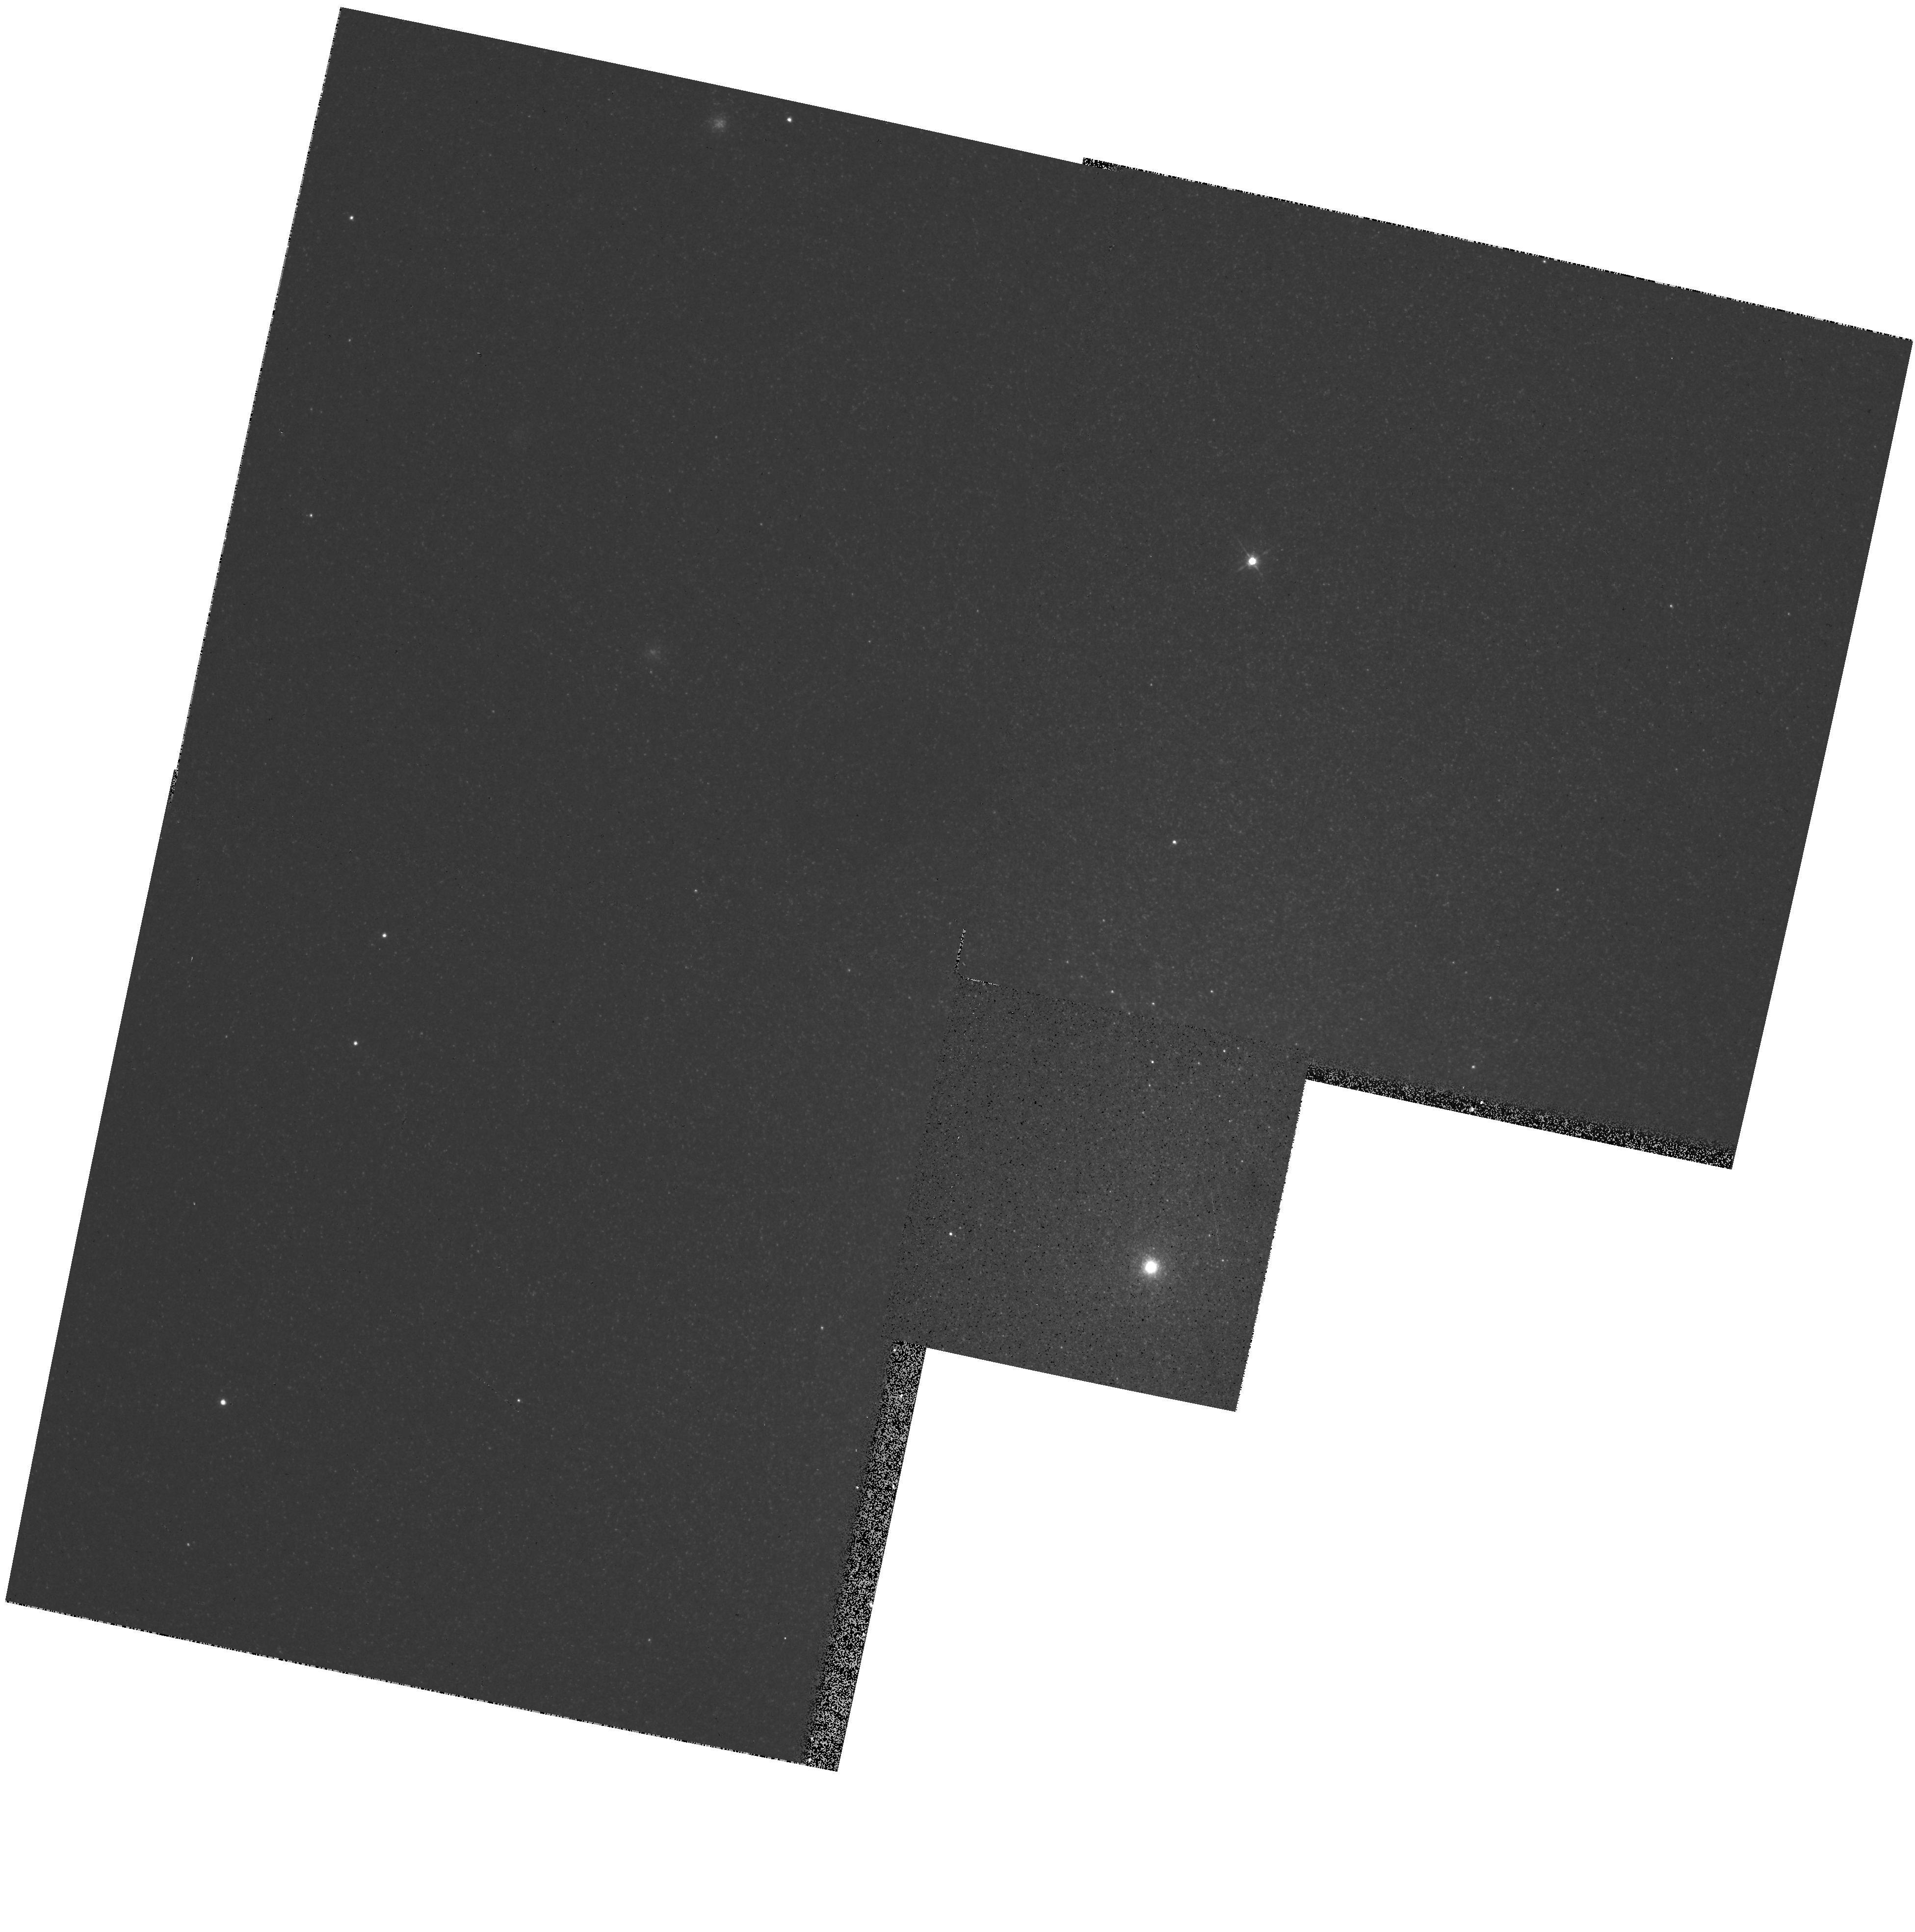
Target: NGC205
Instrument: WFPC2/PC
Filter: F555W
Exposure: 2 min
Observation ID: hst_5630_05_wfpc2_pc_f555w_u2ee05

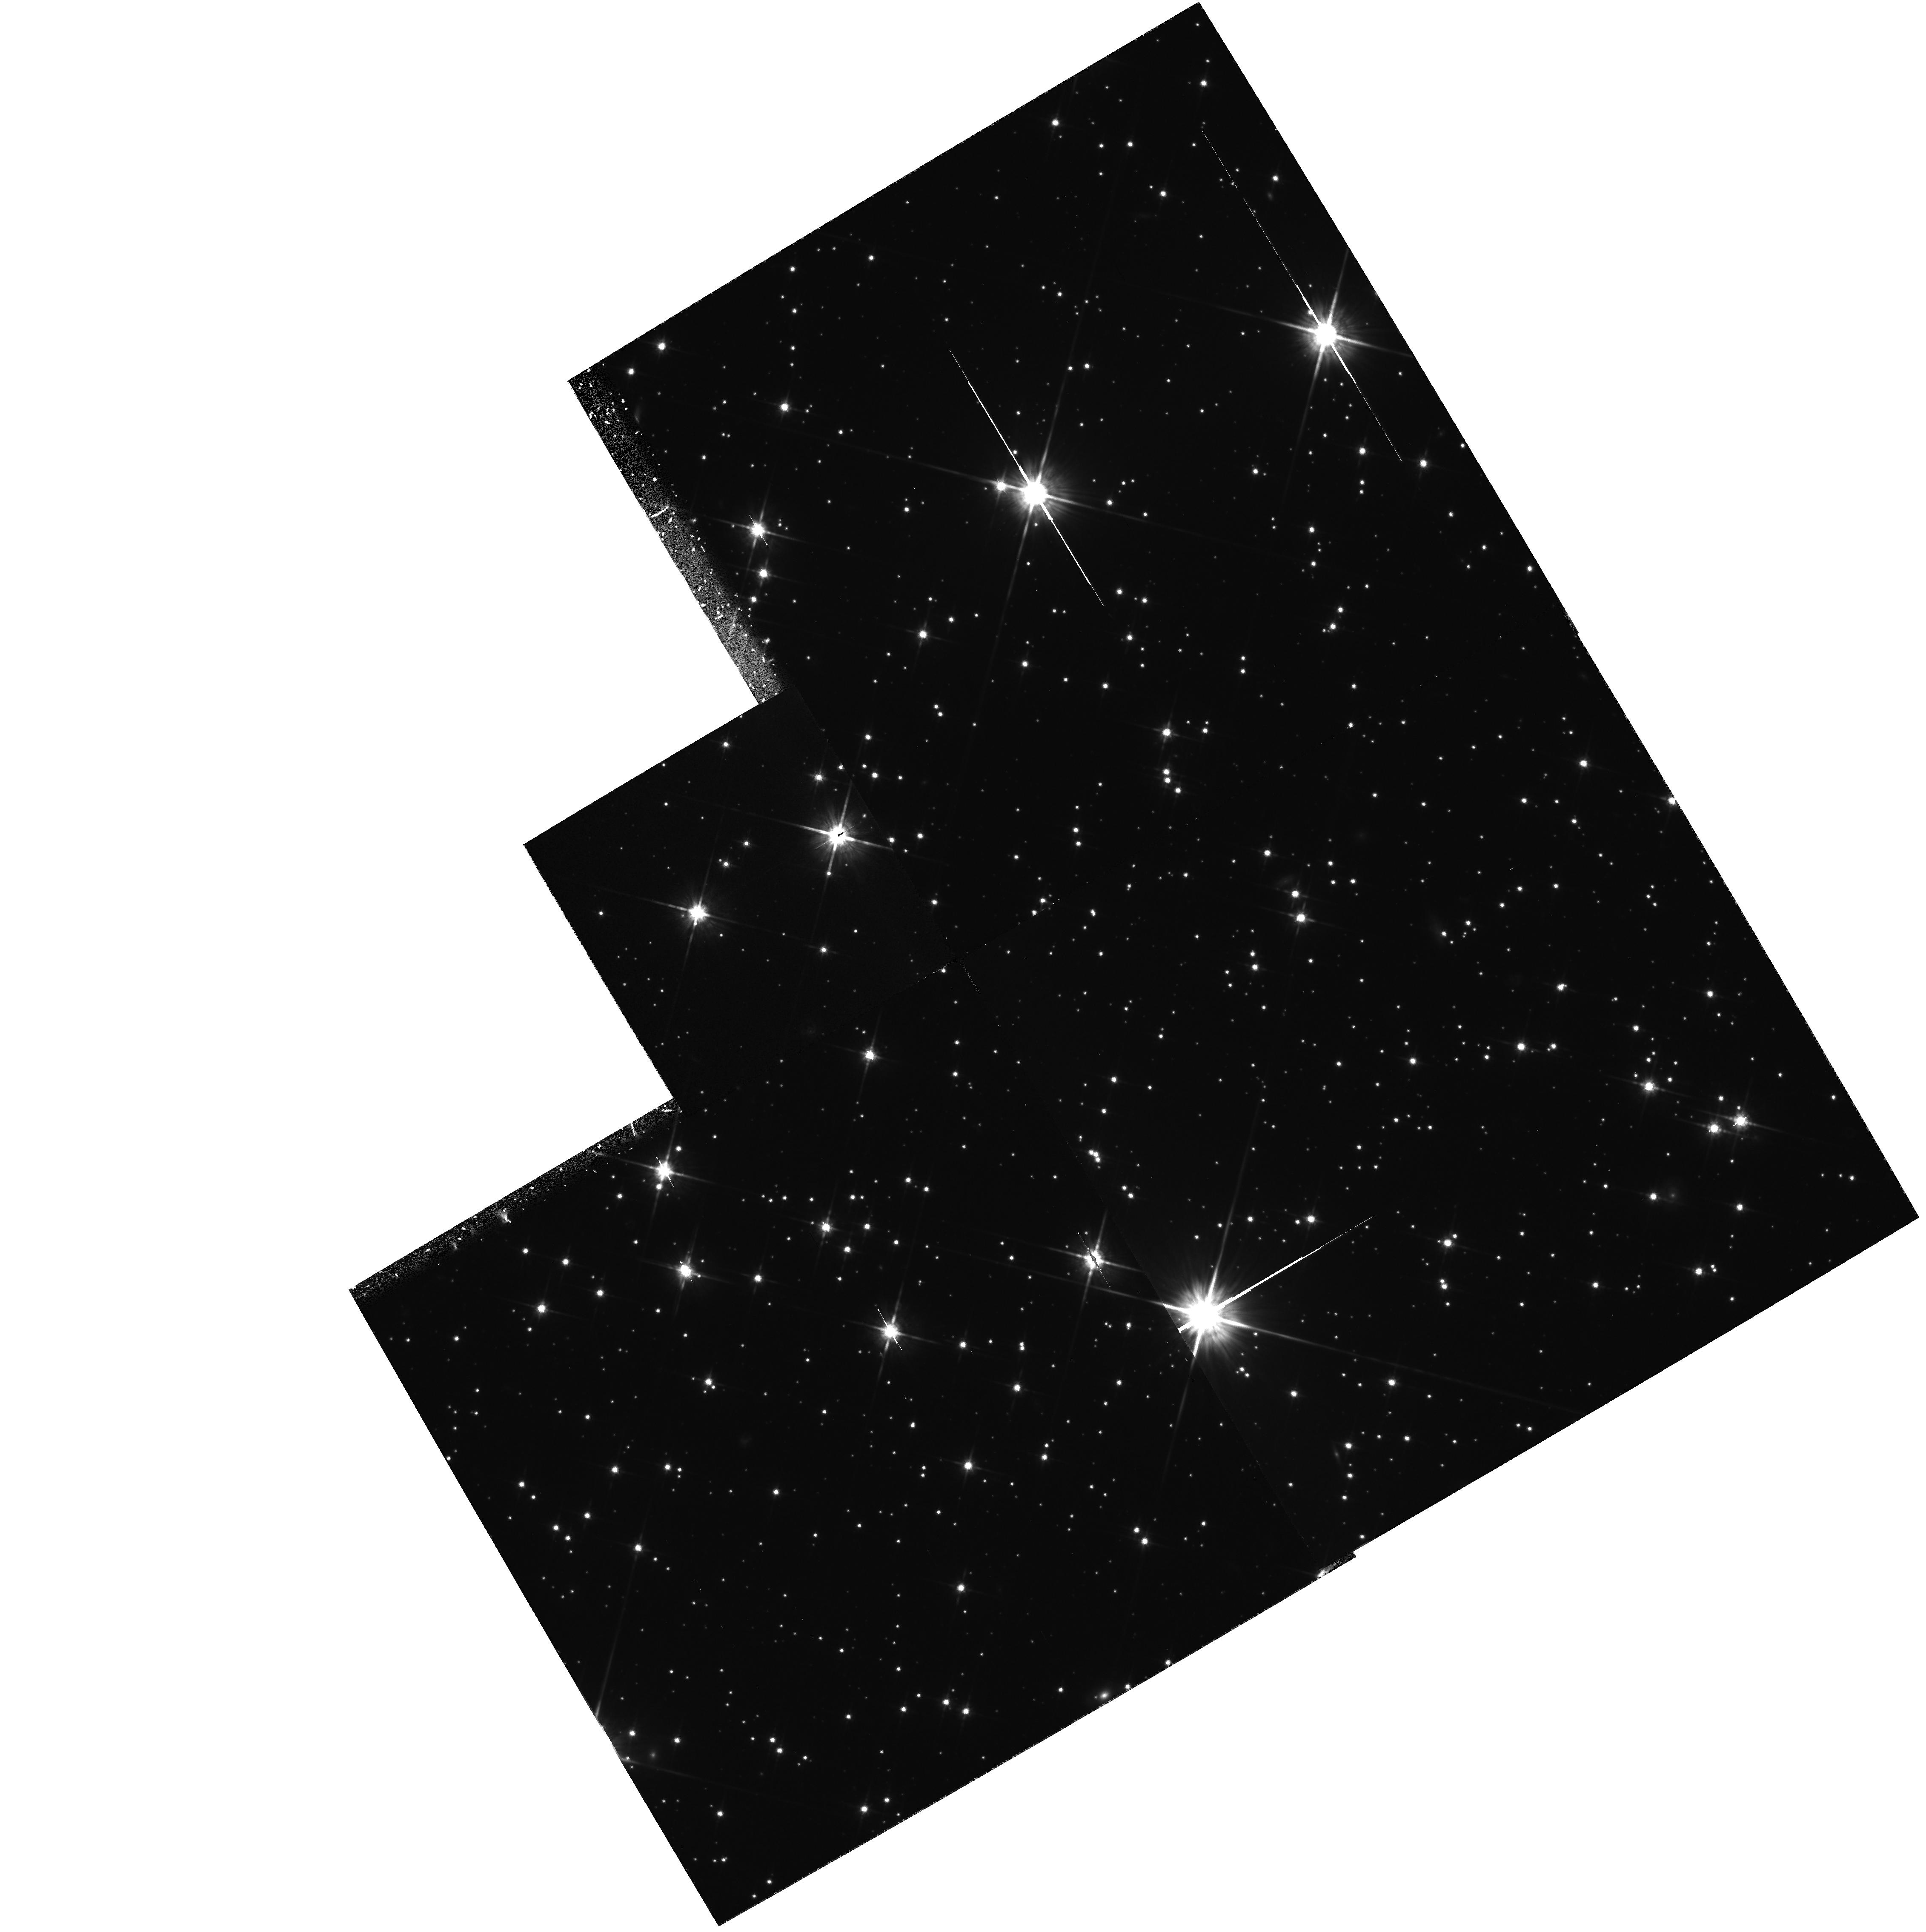
Target: NGC6397
Instrument: WFPC2/PC
Filter: F814W
Exposure: 1.1 h
Observation ID: hst_5630_01_wfpc2_pc_f814w_u2ee01

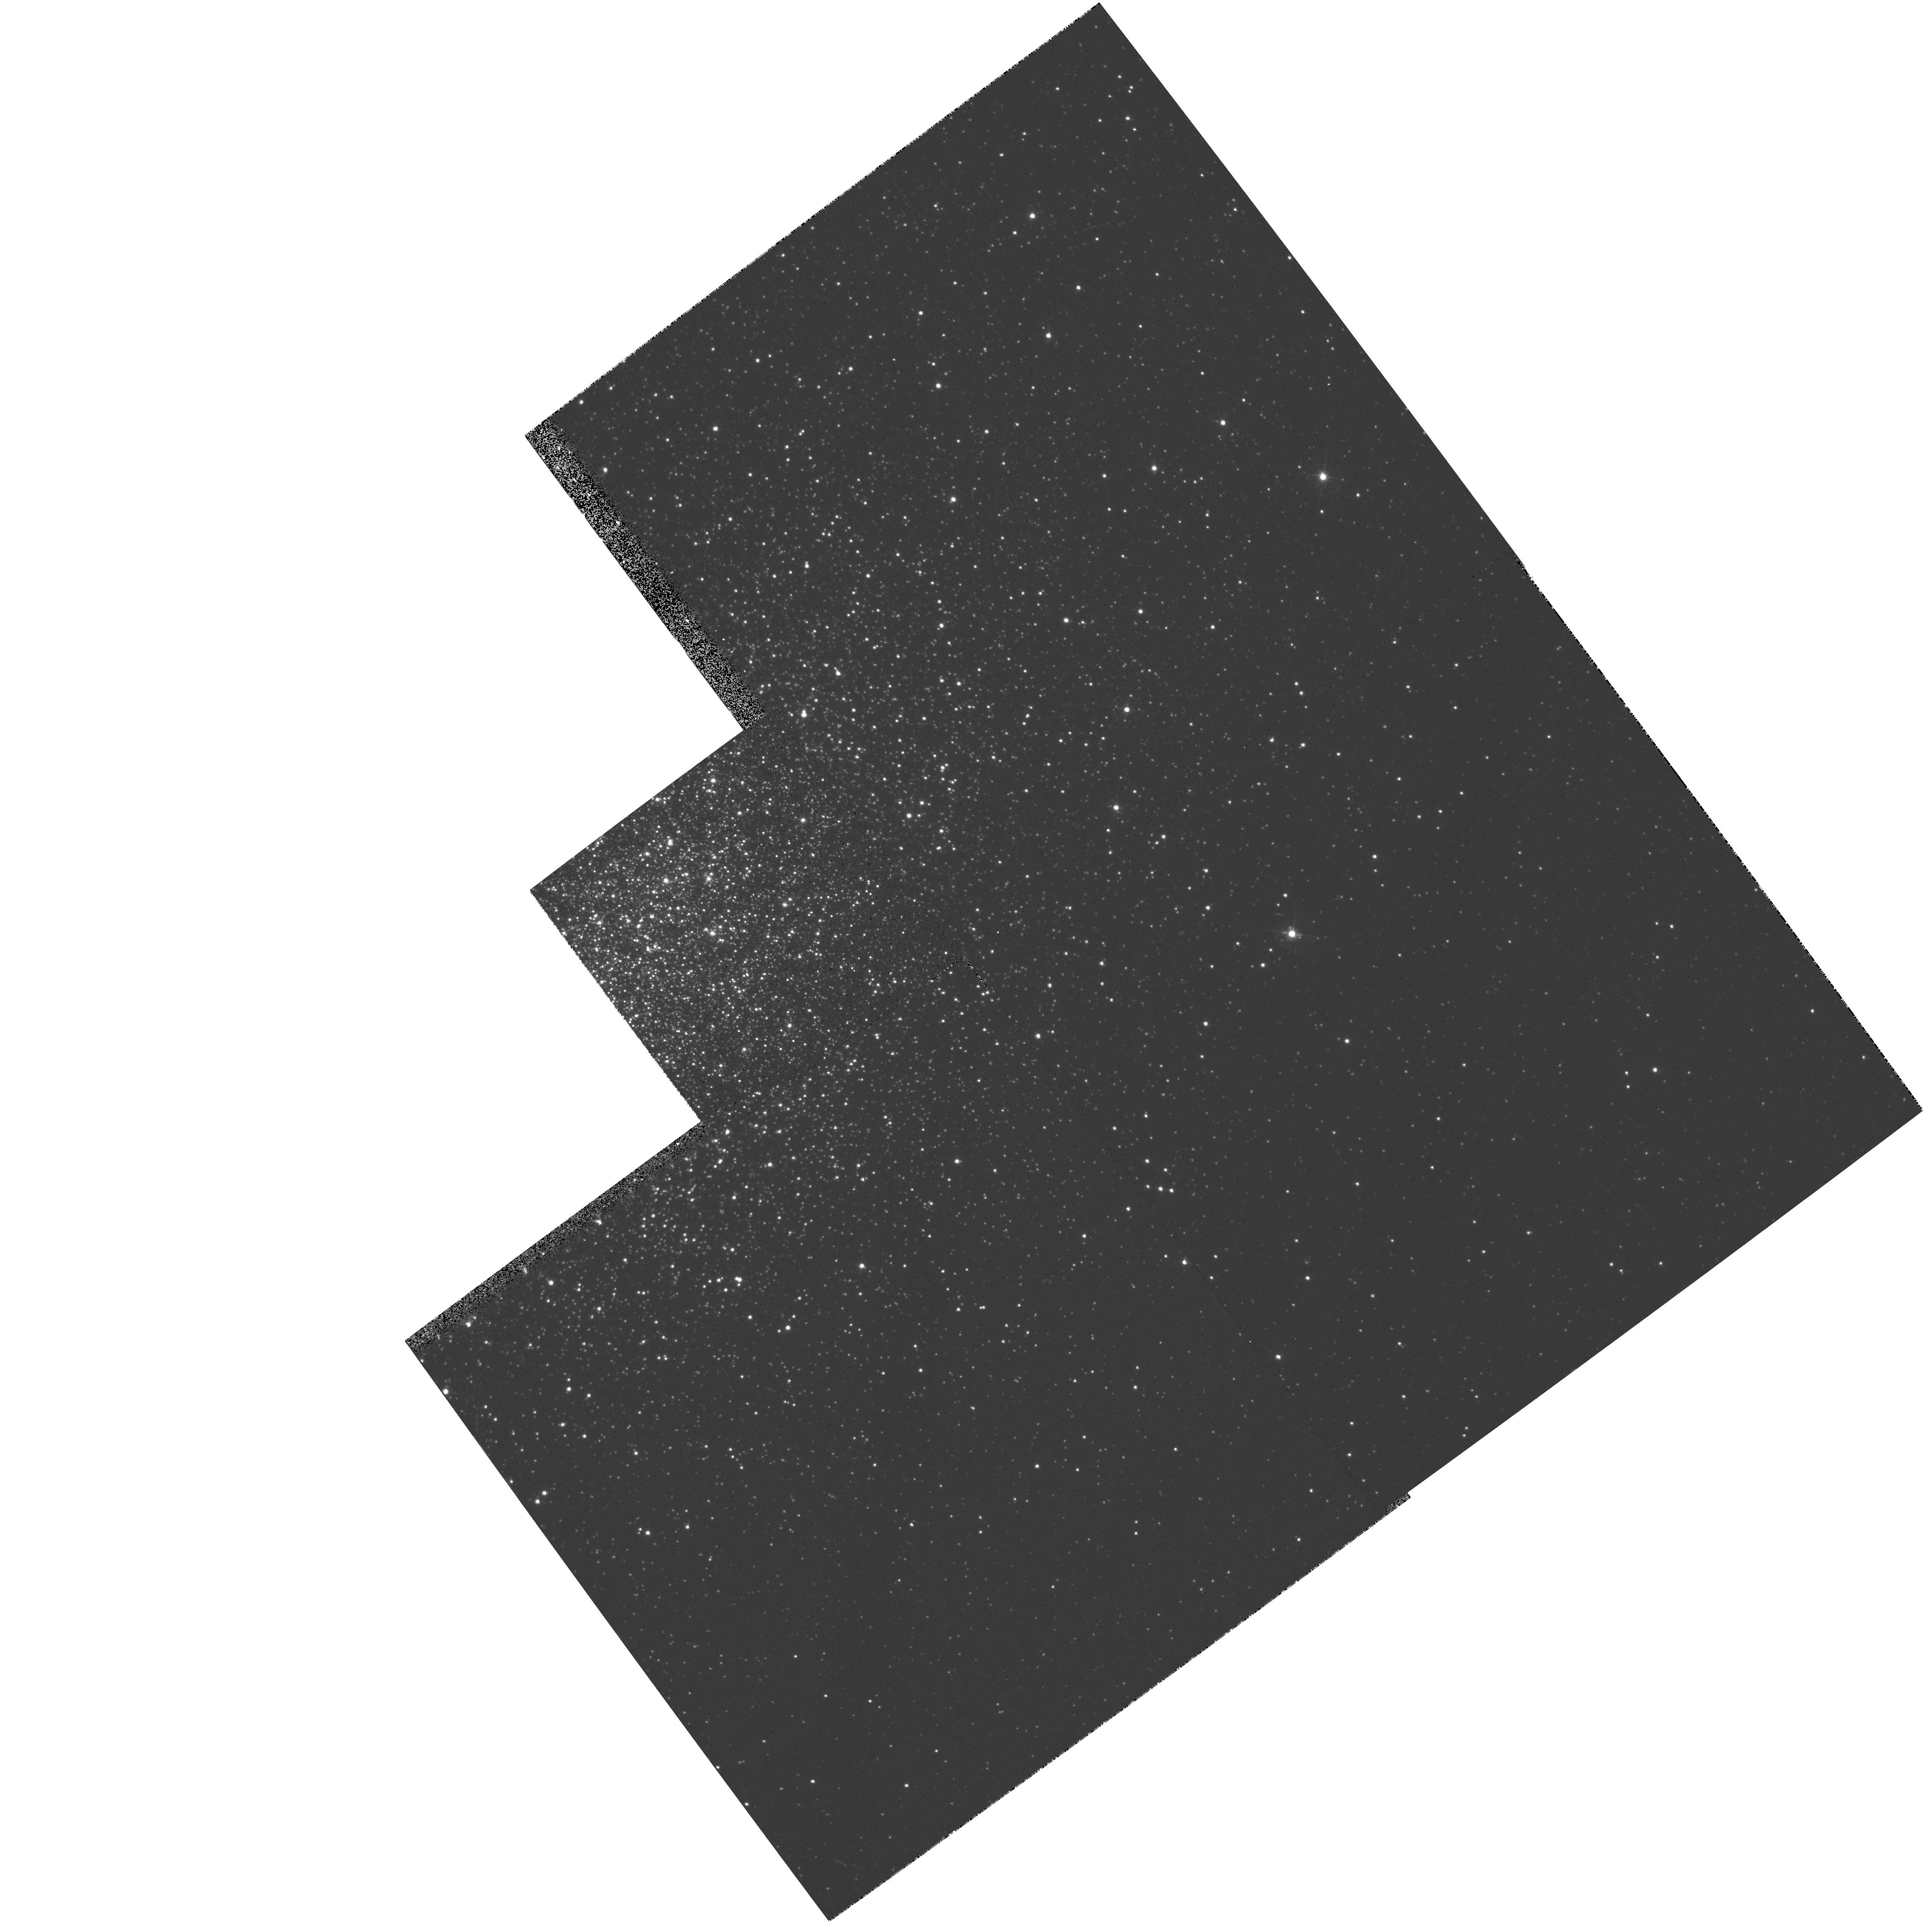
Target: NGC1978
Instrument: WFPC2/PC
Filter: F555W
Exposure: 2 min
Observation ID: hst_5630_03_wfpc2_pc_f555w_u2ee03

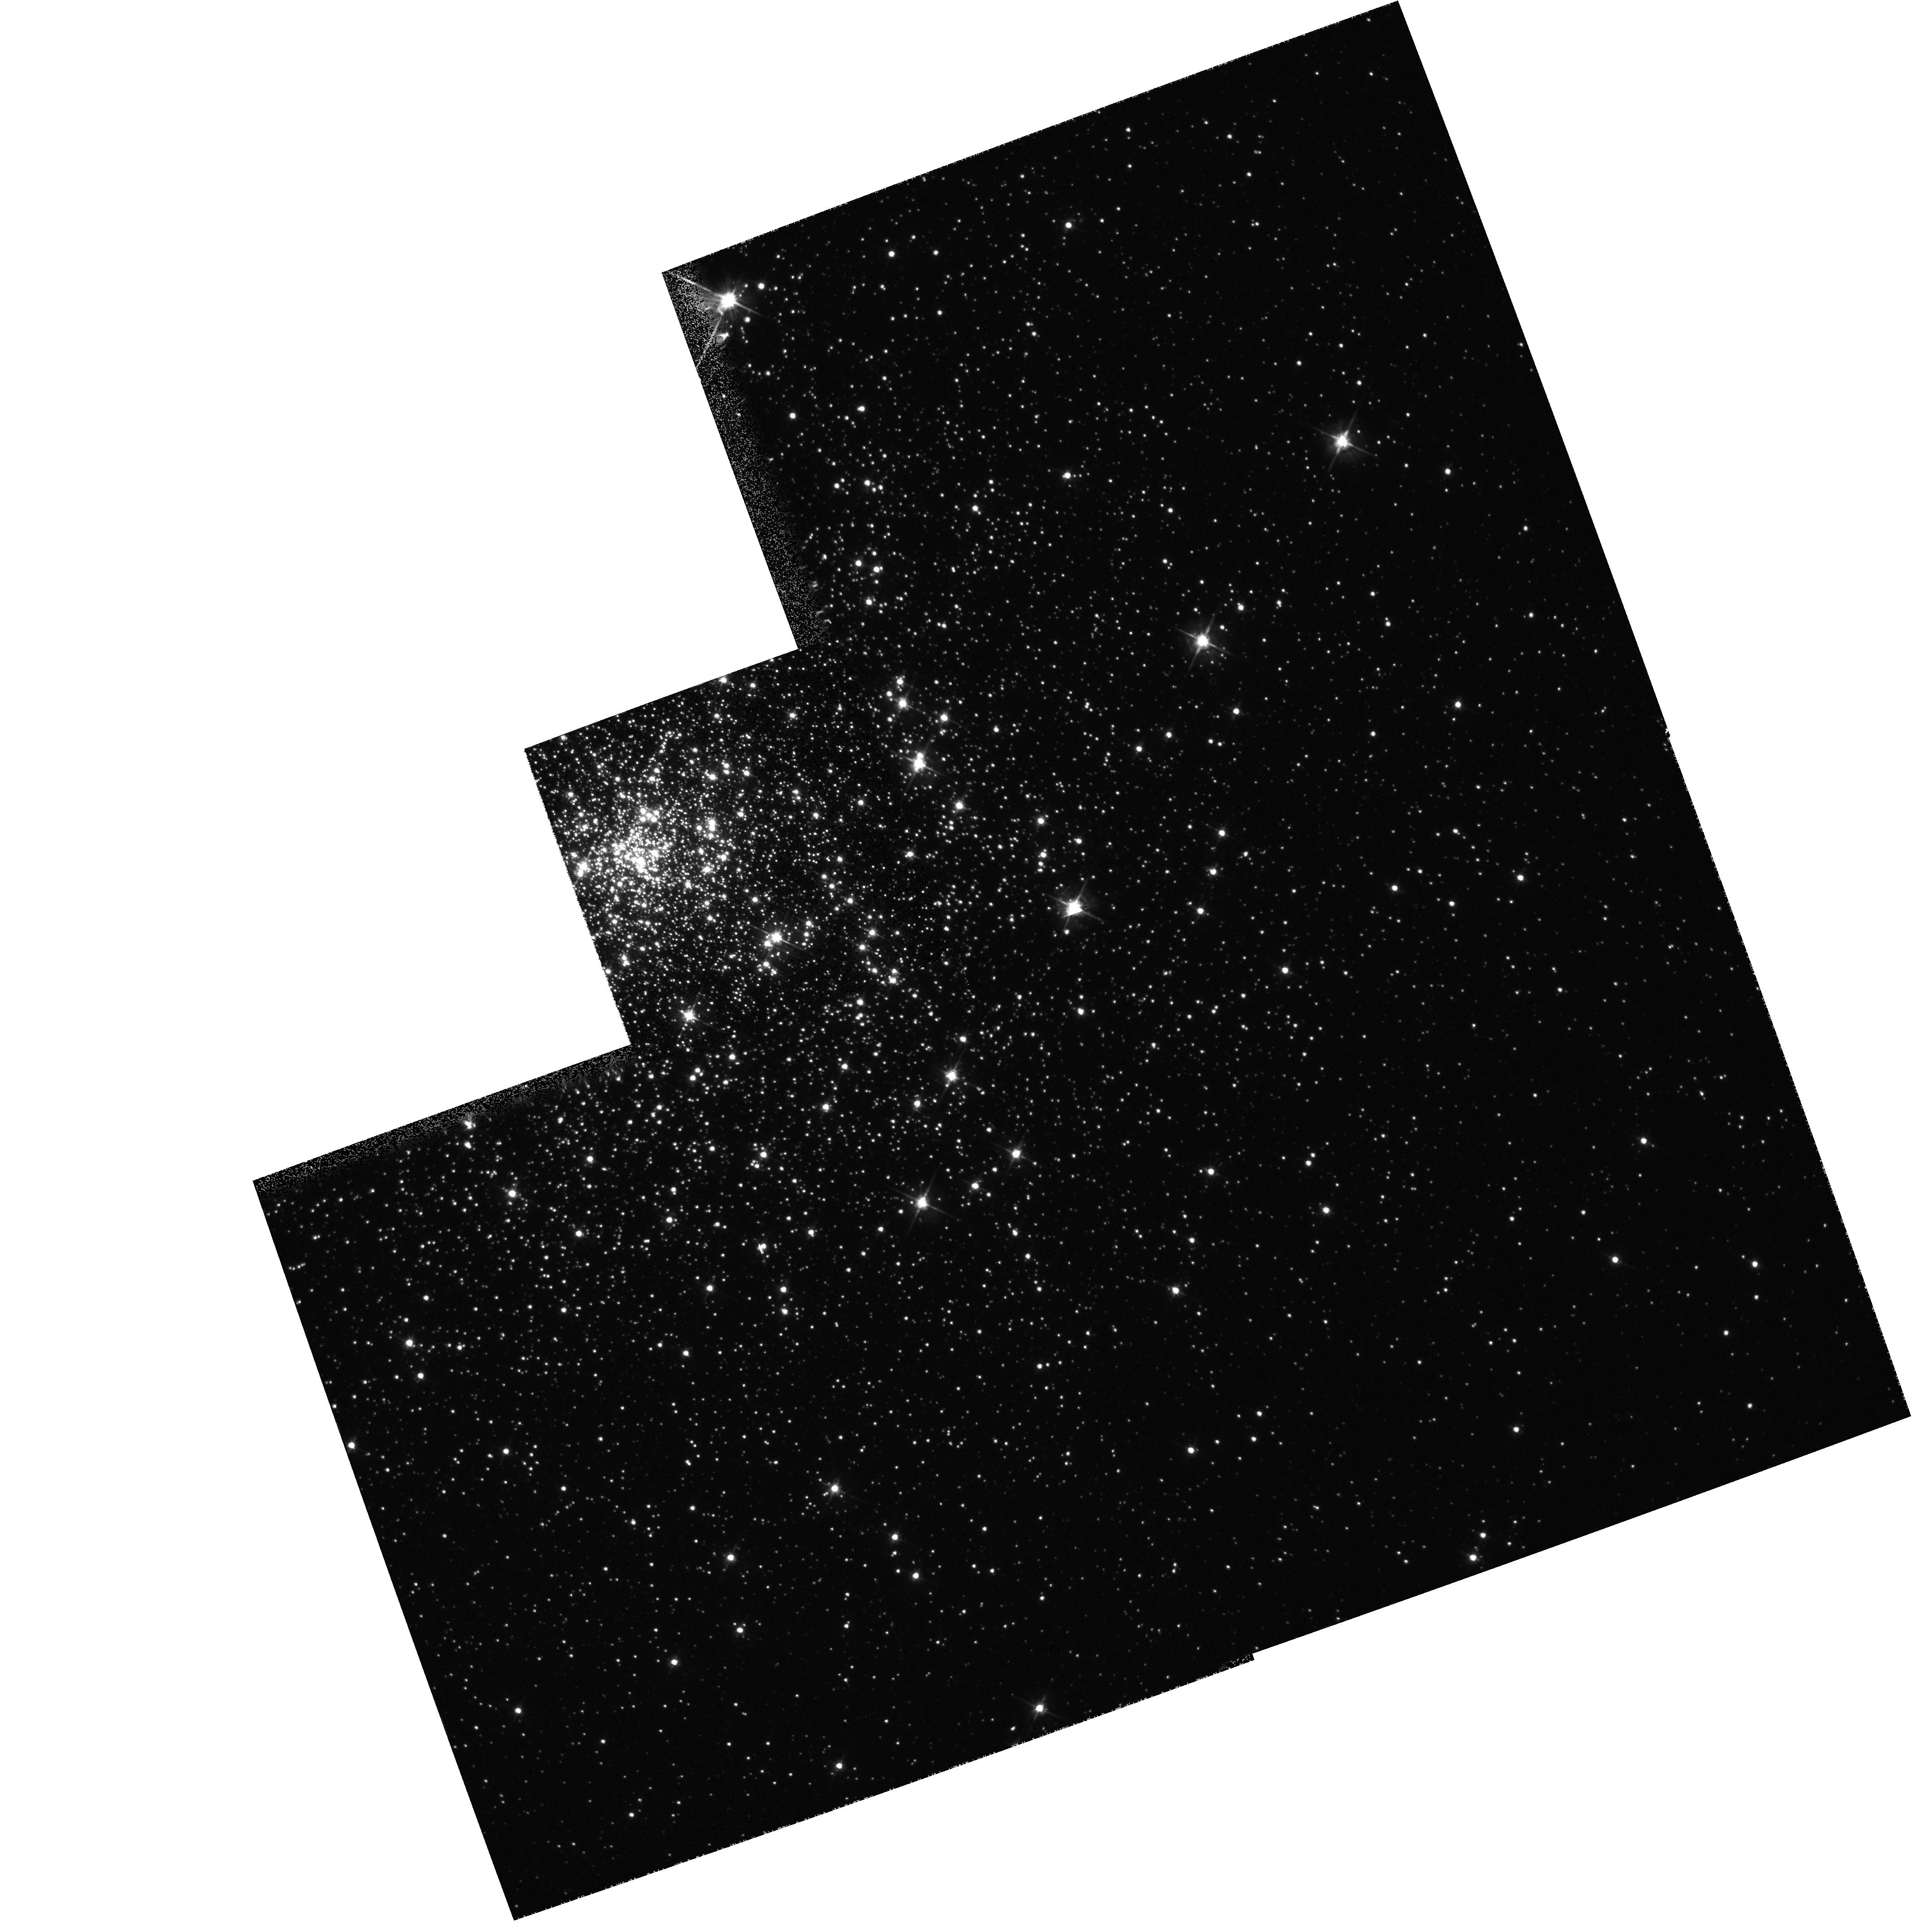
Target: NGC7099
Instrument: WFPC2/PC
Filter: F555W
Exposure: 2 min
Observation ID: hst_5630_02_wfpc2_pc_f555w_u2ee02

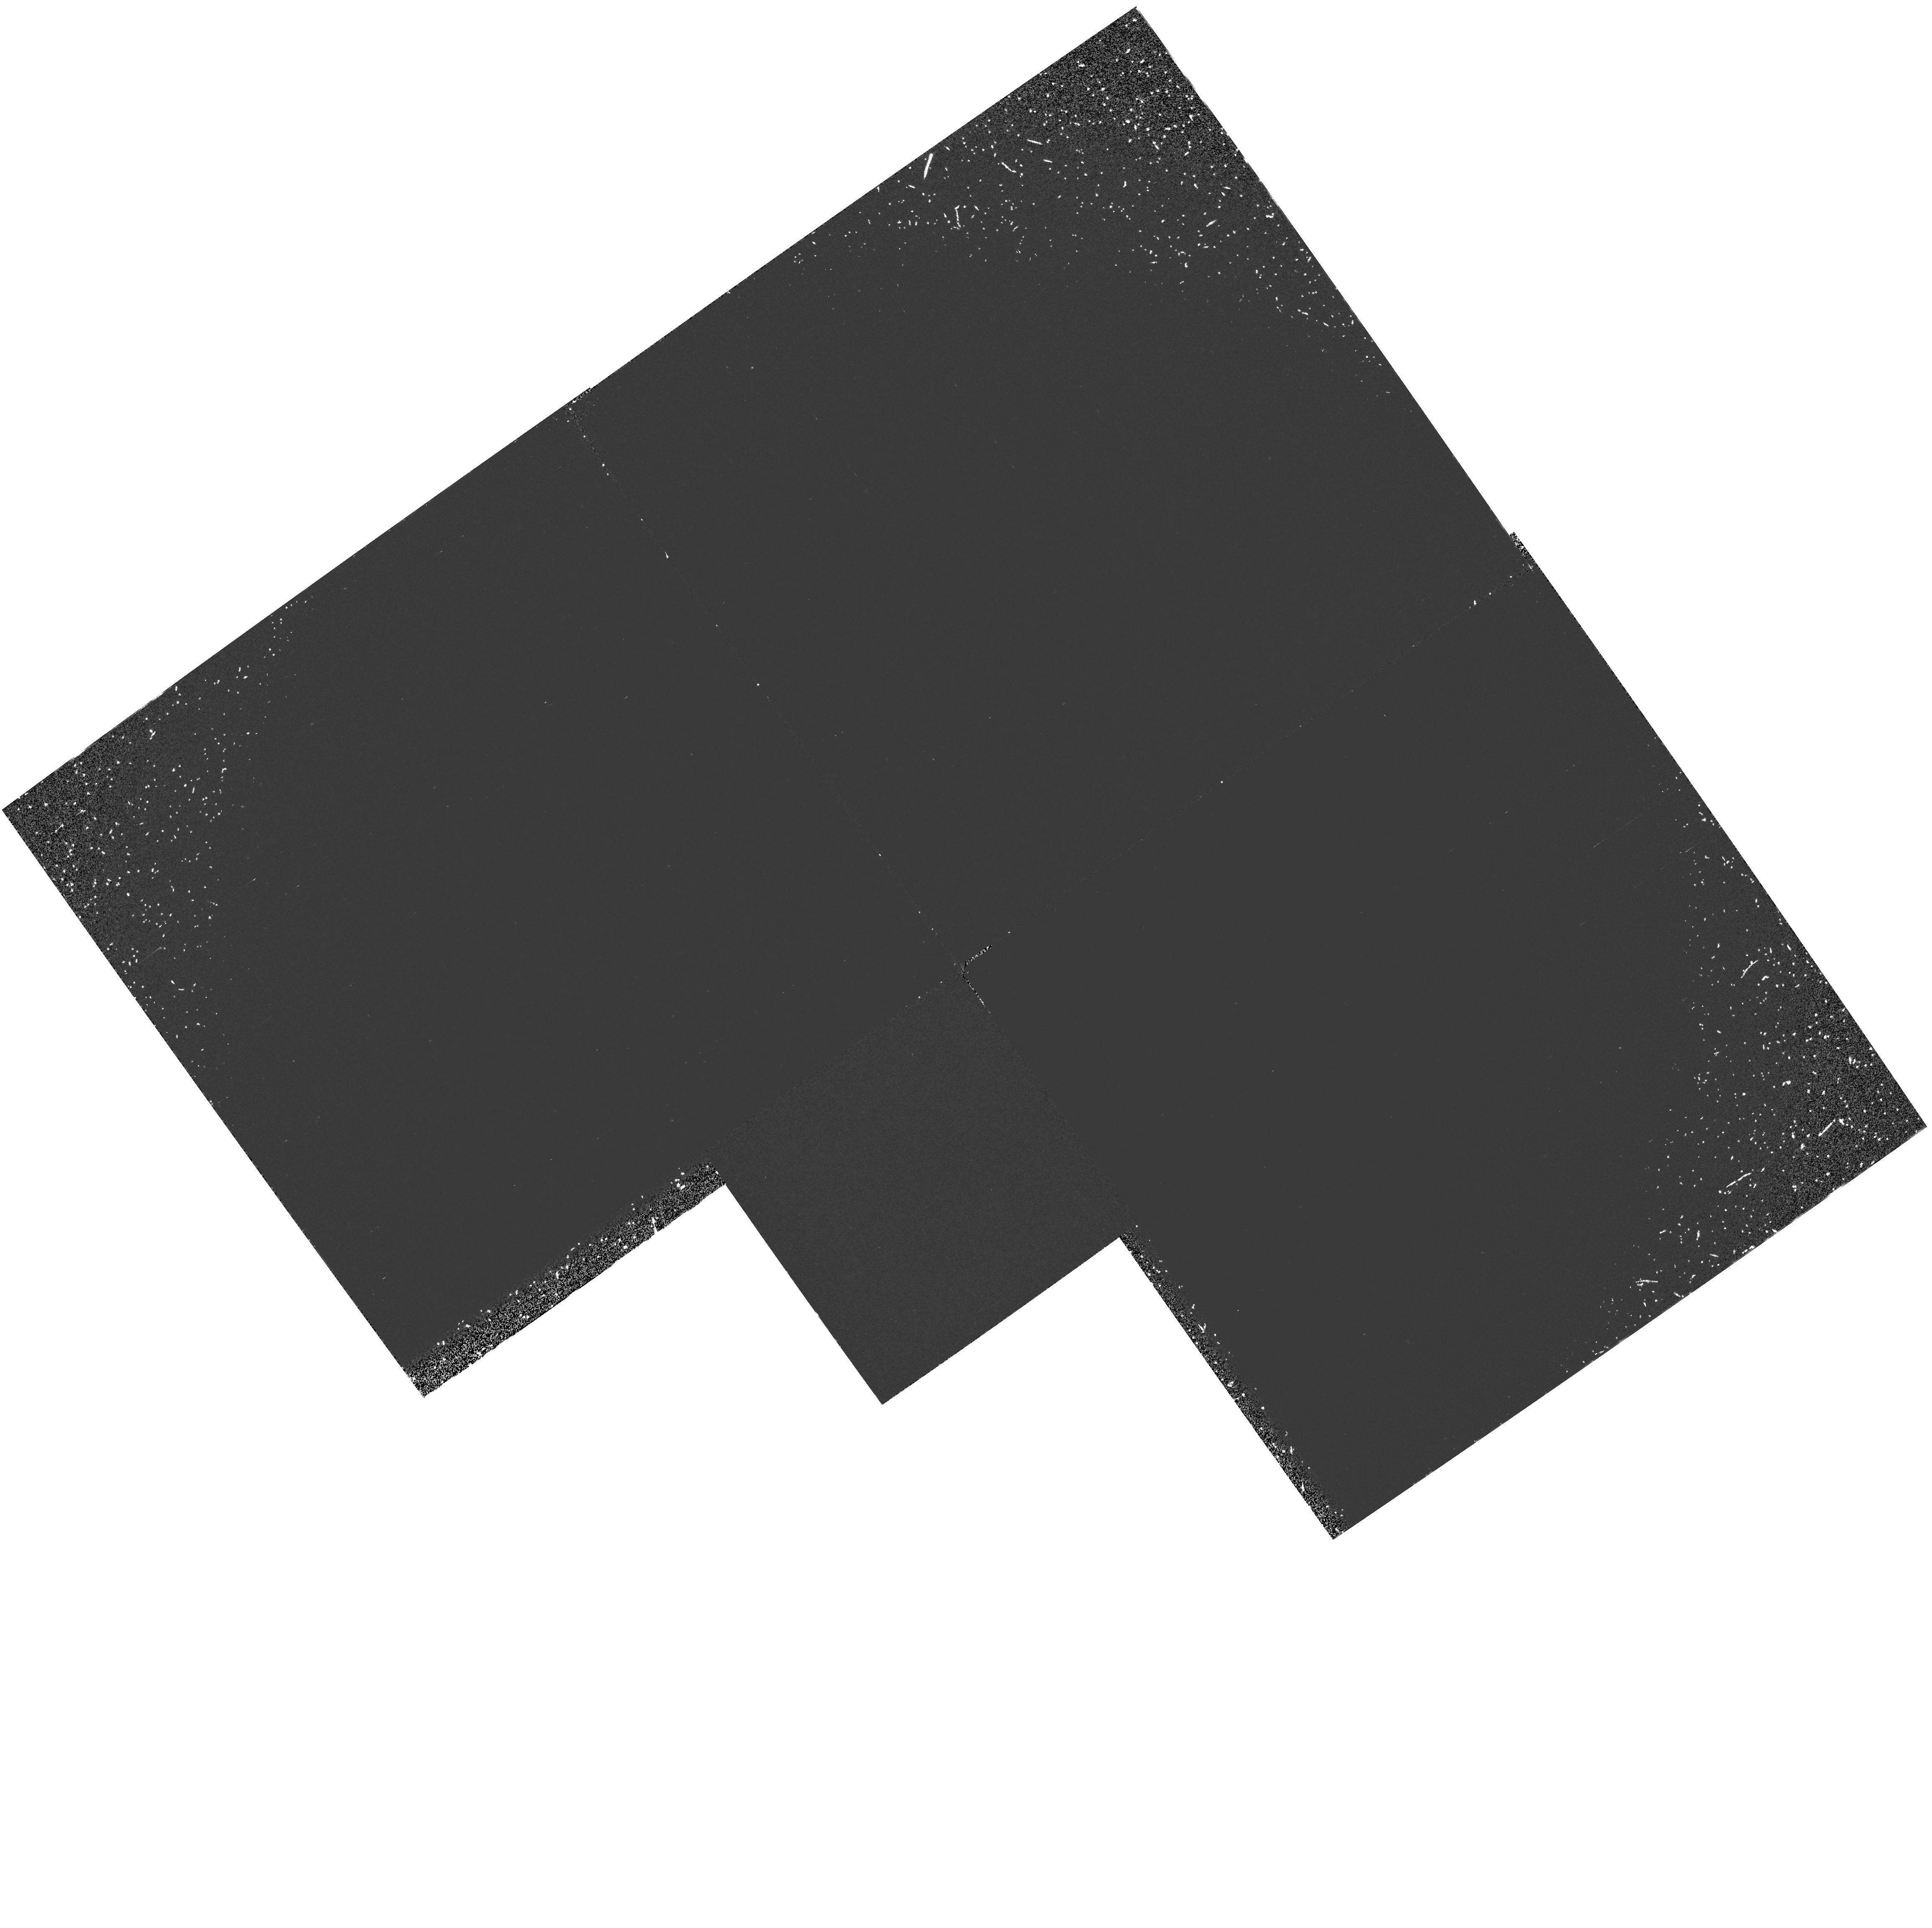
Target: M32
Instrument: WFPC2/PC
Filter: F160BW
Exposure: 1.1 h
Observation ID: hst_5630_04_wfpc2_pc_f160bw_u2ee04

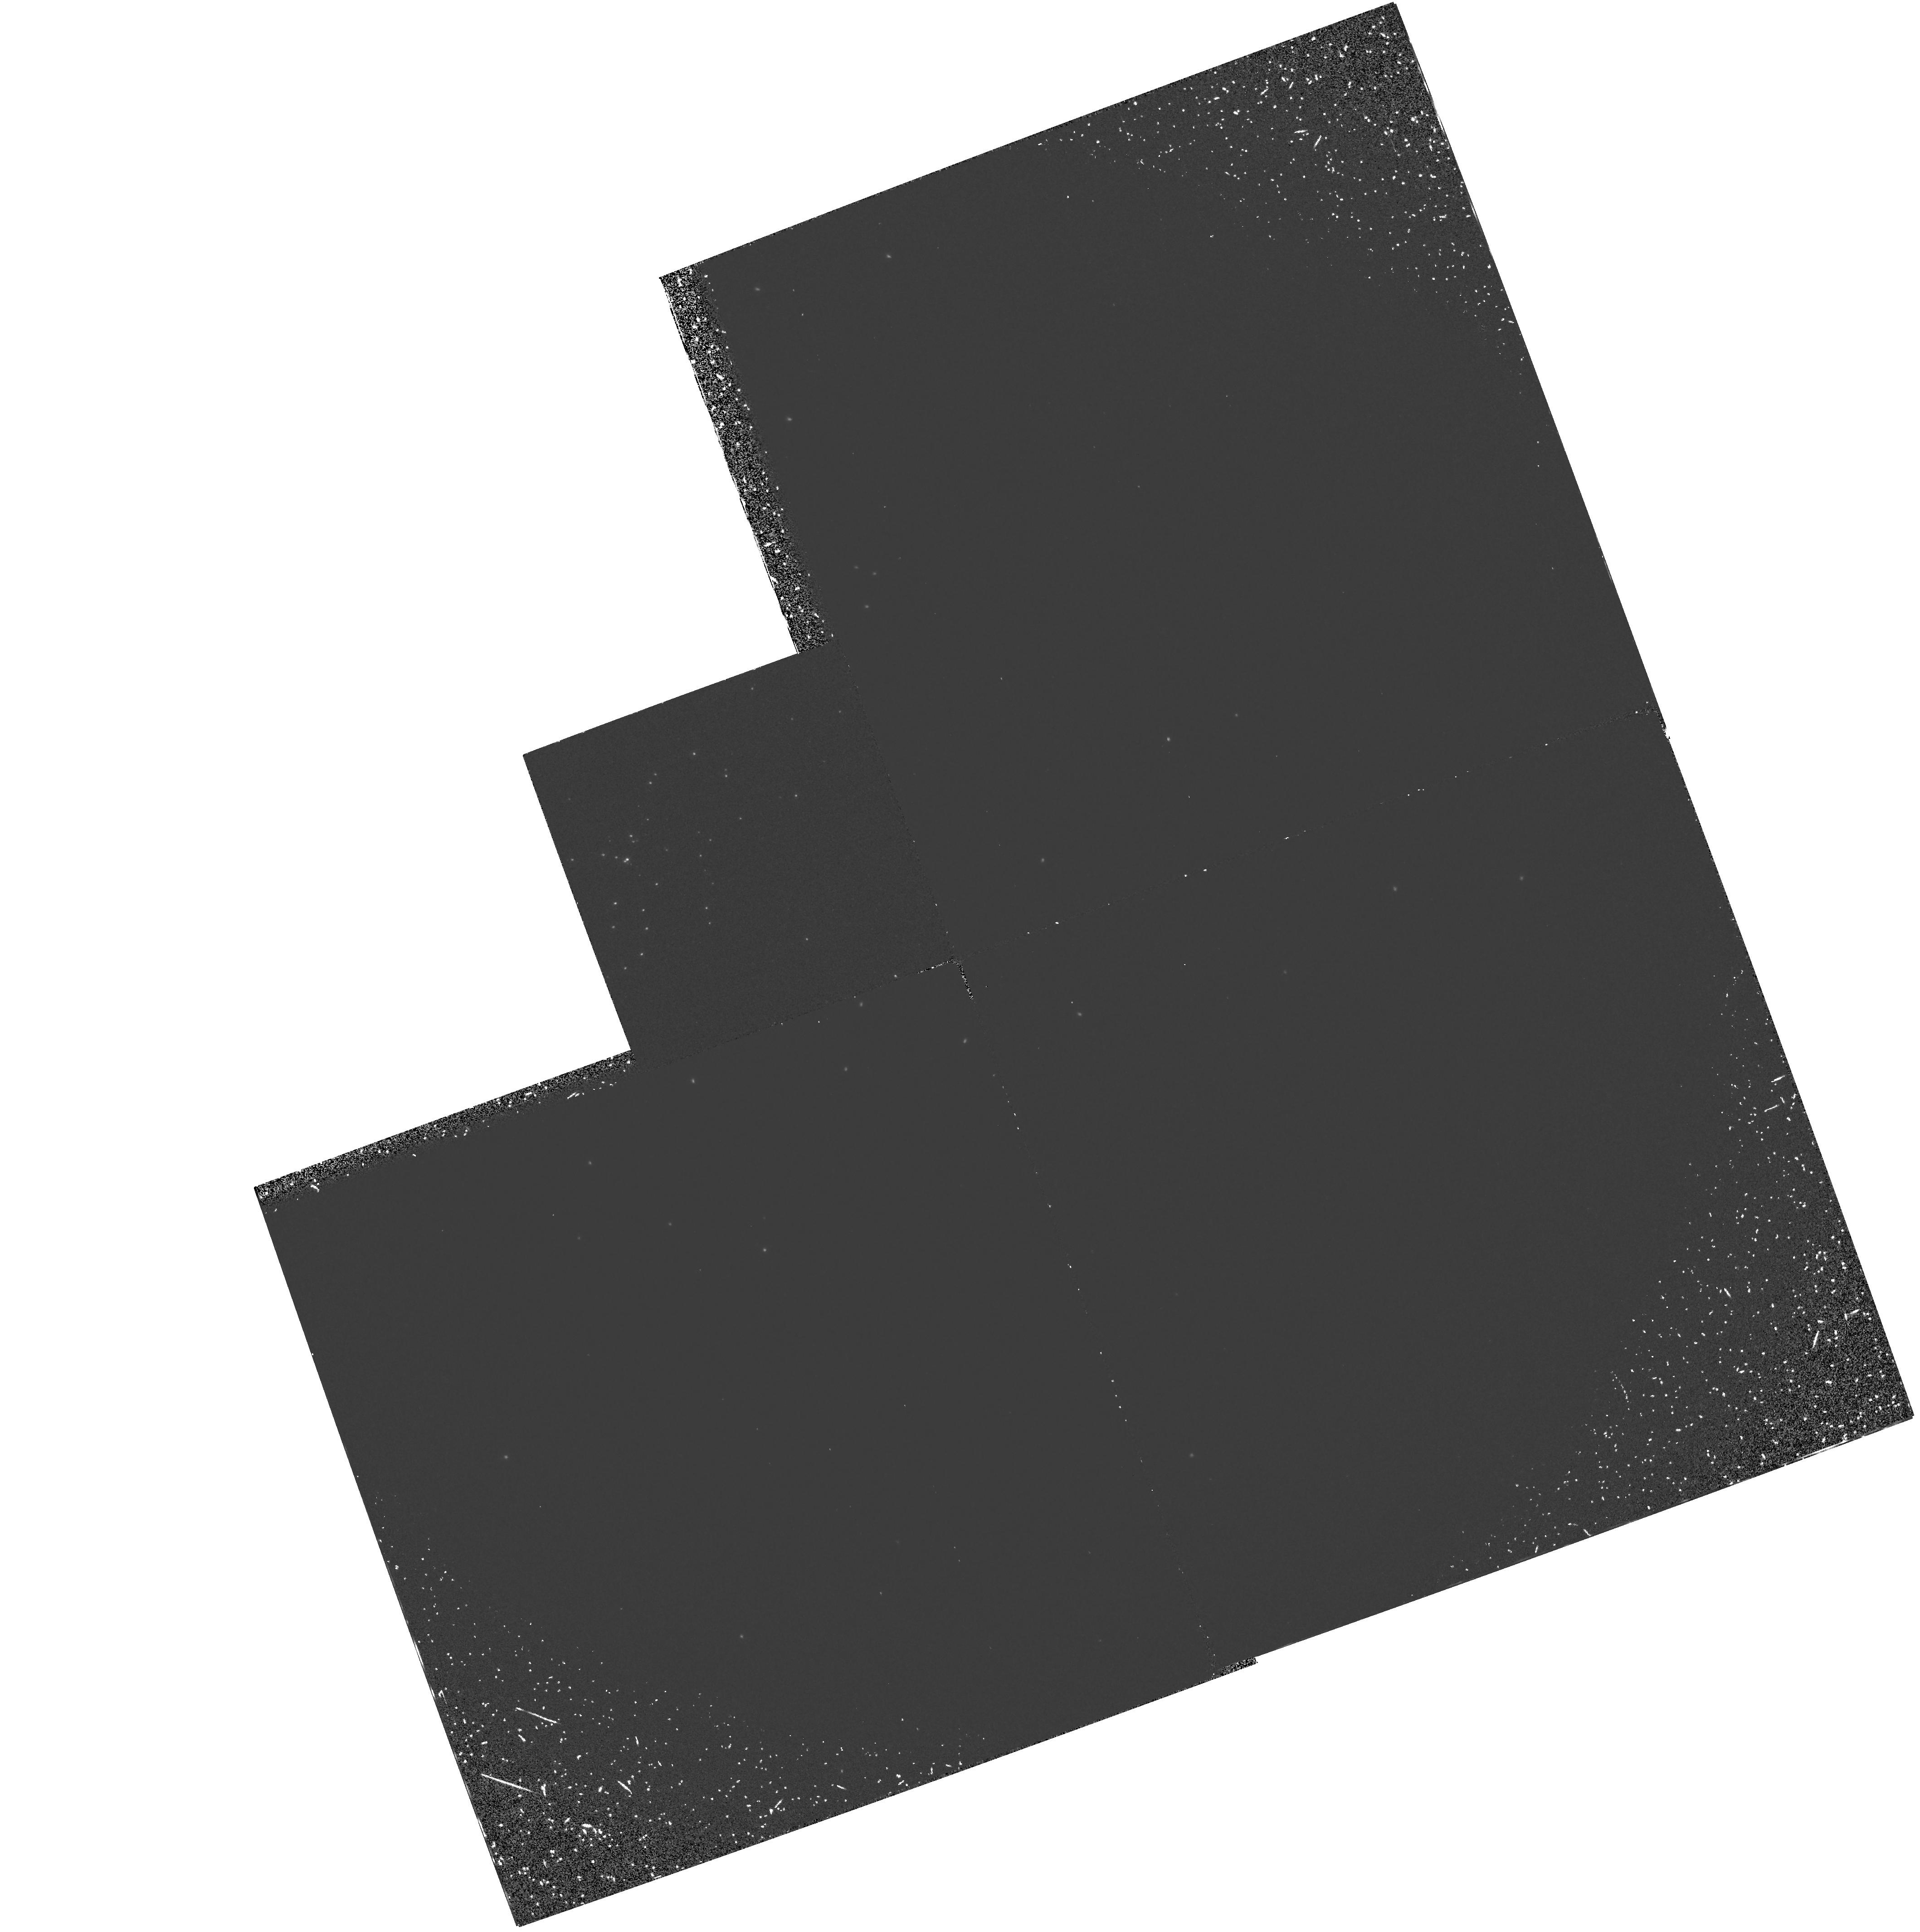
Target: NGC7099
Instrument: WFPC2/PC
Filter: F160BW
Exposure: 1.1 h
Observation ID: hst_5630_02_wfpc2_pc_f160bw_u2ee02

LUMINOUS STARS IN OLD STELLAR POPULATIONS (PI: Trauger, John)

Two outstanding problems in Stellar Populations are the existence of luminous asymptotic giant branch stars in the bulges of Local Group galaxies and the existence of an ultraviolet upturn in the spectral energy distribution of many early type galaxies. It is likely that the UV upturn is due to the presence of very hot luminous post-AGB stars of some kind. The aim of these observations is to resolve the source of the UV upturn into stars and to learn more about the AGB luminosity function in early type galaxies.